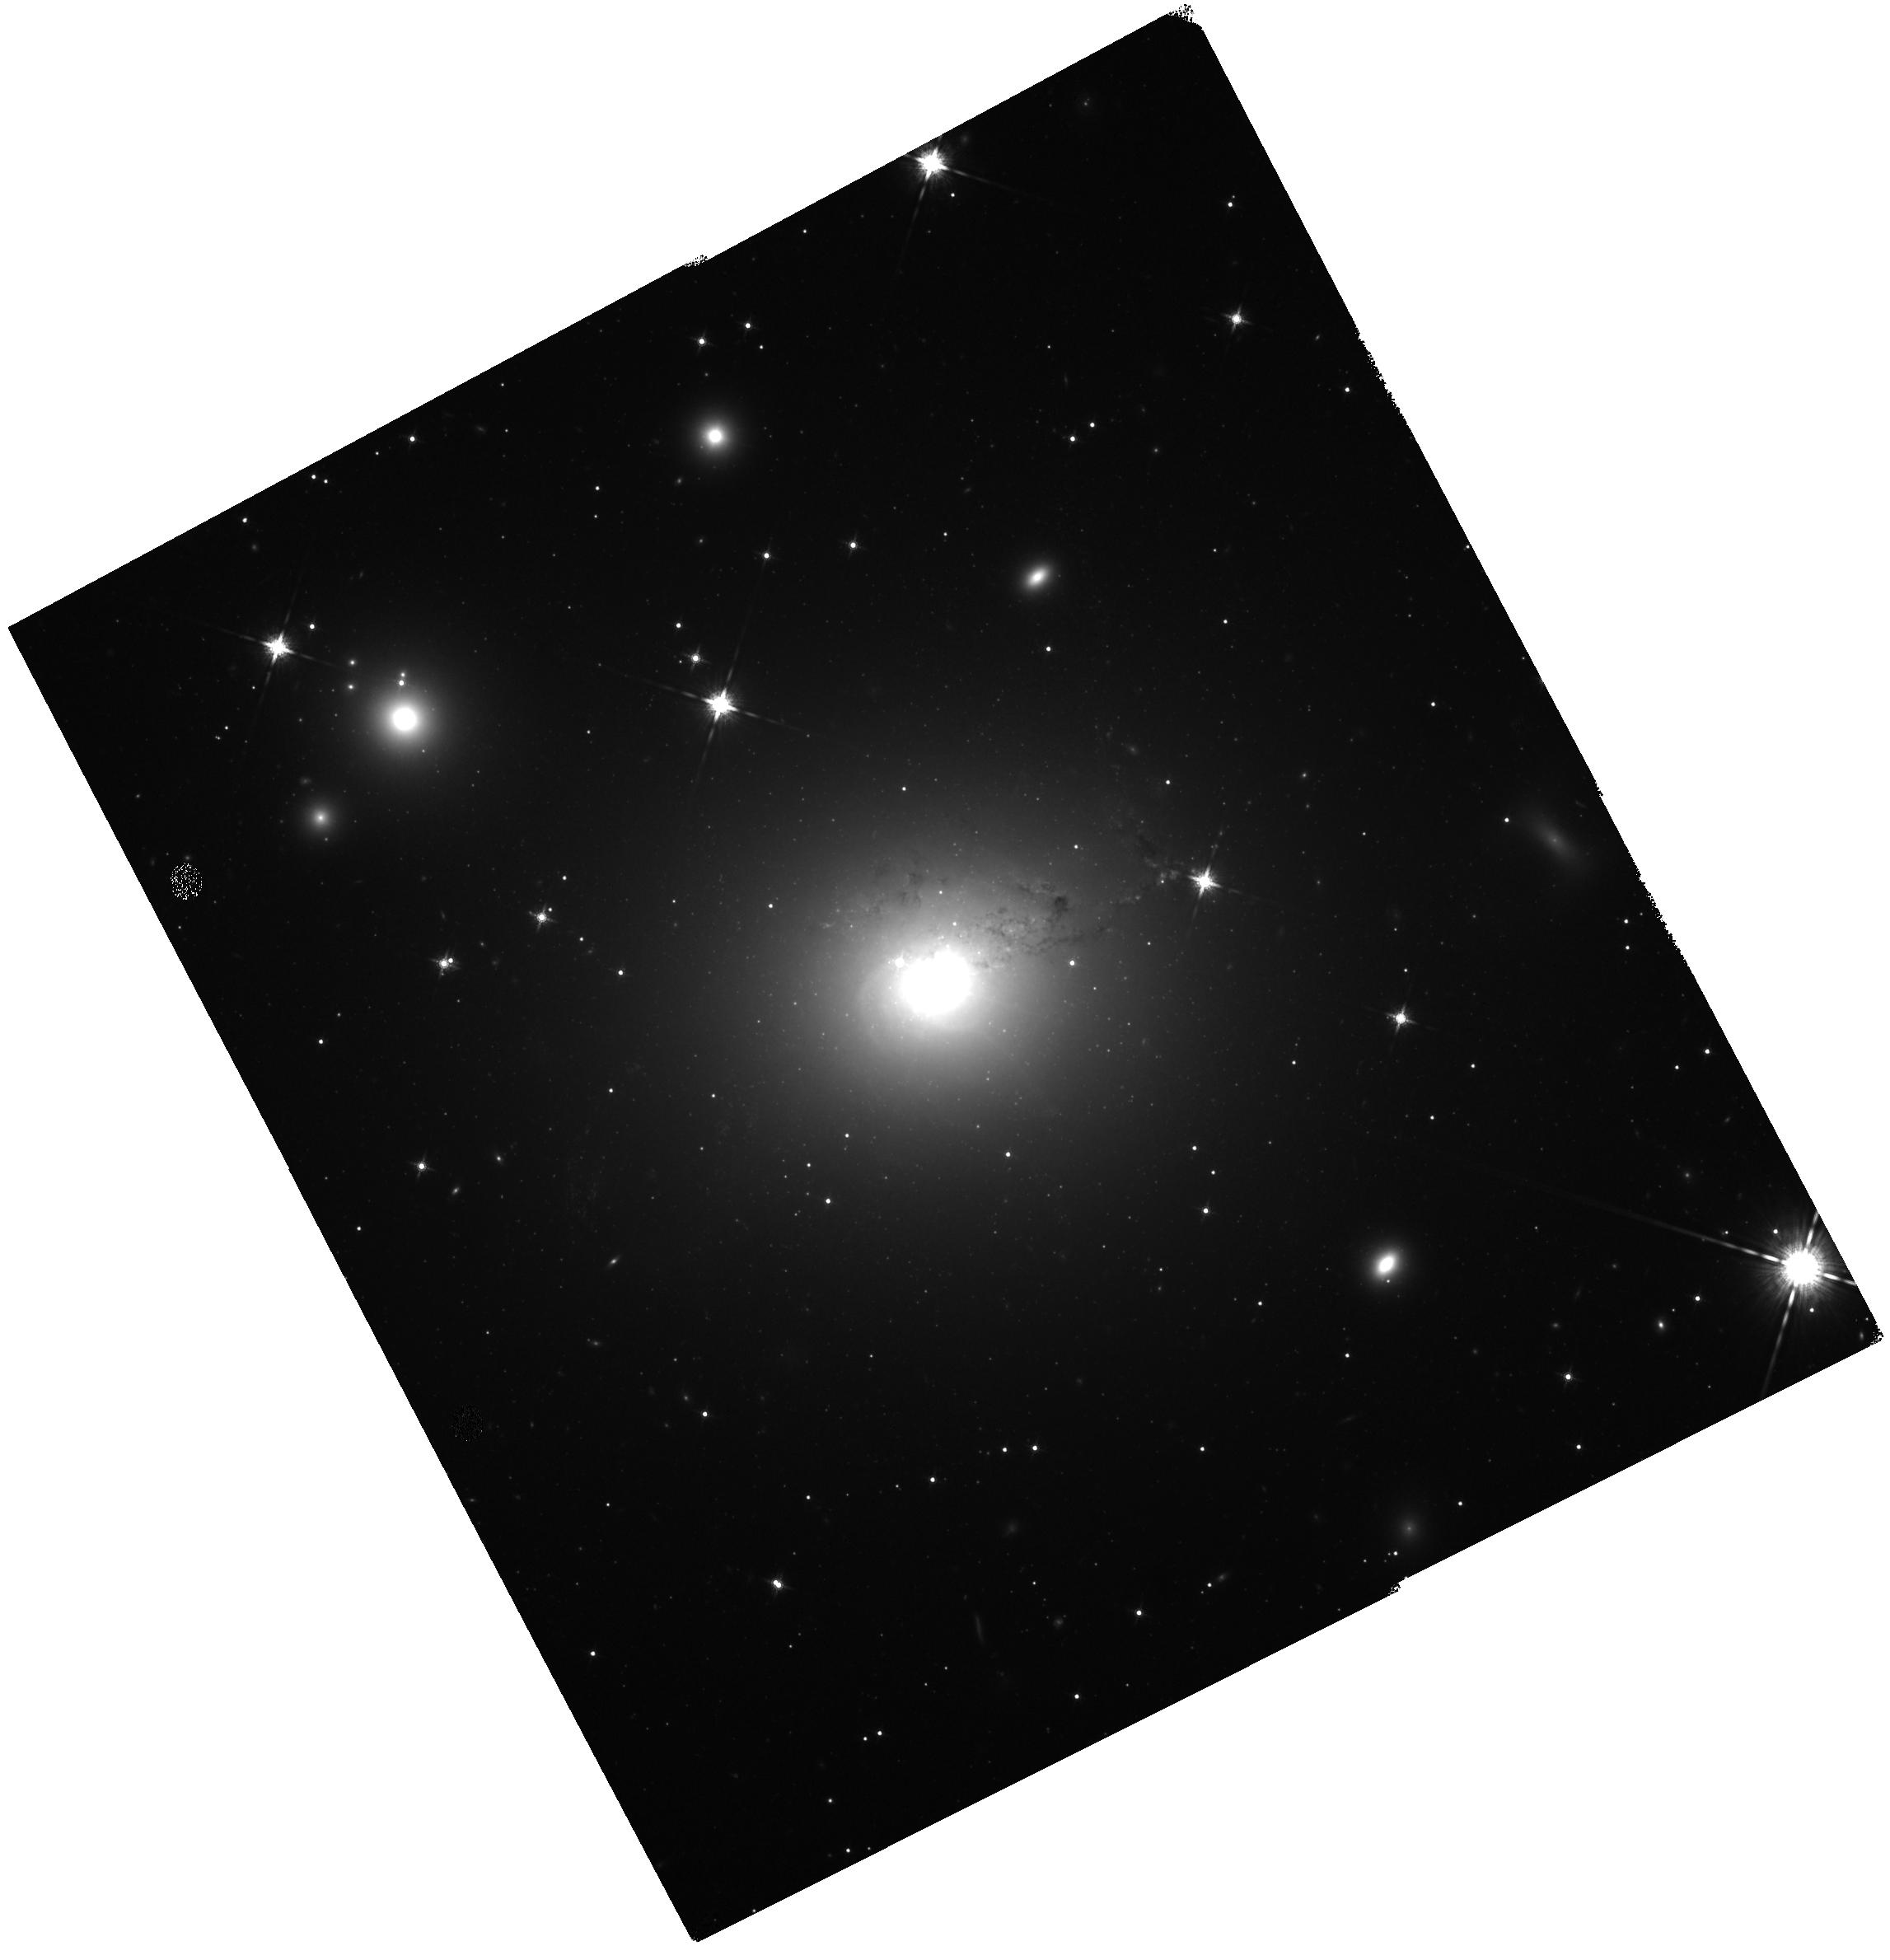
Target: NGC-1275
Instrument: WFC3/IR
Filter: F160W
Exposure: 27 min
Observation ID: hst_13662_02_wfc3_ir_f160w_icoe02

Measuring the Black Hole Mass in the Brightest Cluster Galaxy NGC 1275 (PI: Barth, Aaron J.)

NGC 1275 is the brightest and most massive galaxy in the Perseus Cluster, and is an excellent laboratory in which to examine the processes of black hole fueling and feedback in a cluster core environment. Our goal is to carry out a direct measurement of the black hole mass in NGC 1275 using ionized gas dynamics, by resolving the H-alpha and [N II] kinematics within the black hole's dynamical sphere of influence. We request five orbits to carry out STIS G750M spectroscopy at five parallel positions of the 0.1 arcsec-wide slit, in order to map the ionized gas kinematics and measure the central mass using the same methods successfully used for other giant ellipticals such as M84 and M87. We will compare the ionized gas kinematics with our observations of the H_2 molecular kinematics recently measured at 0.02-arcsecond sampling with Keck adaptive optics data in order to better understand the interplay between the different components of the ISM in this complex environment. We also request one orbit for WFC3/IR imaging of NGC 1275 in order to measure its near-IR surface brightness profile with unprecedented depth and resolution and model the galaxy's stellar mass profile. The results of this work will provide the first accurate measurement of the black hole mass in this highly unusual brightest cluster galaxy. Together with new and planned Keck AO observations, these HST observations will provide a critical new test of black hole mass measurement techniques by direct comparison of ionized gas dynamics, molecular gas dynamics, and stellar dynamics, and NGC 1275 is a nearly unique example of a galaxy in which all three methods are feasible.